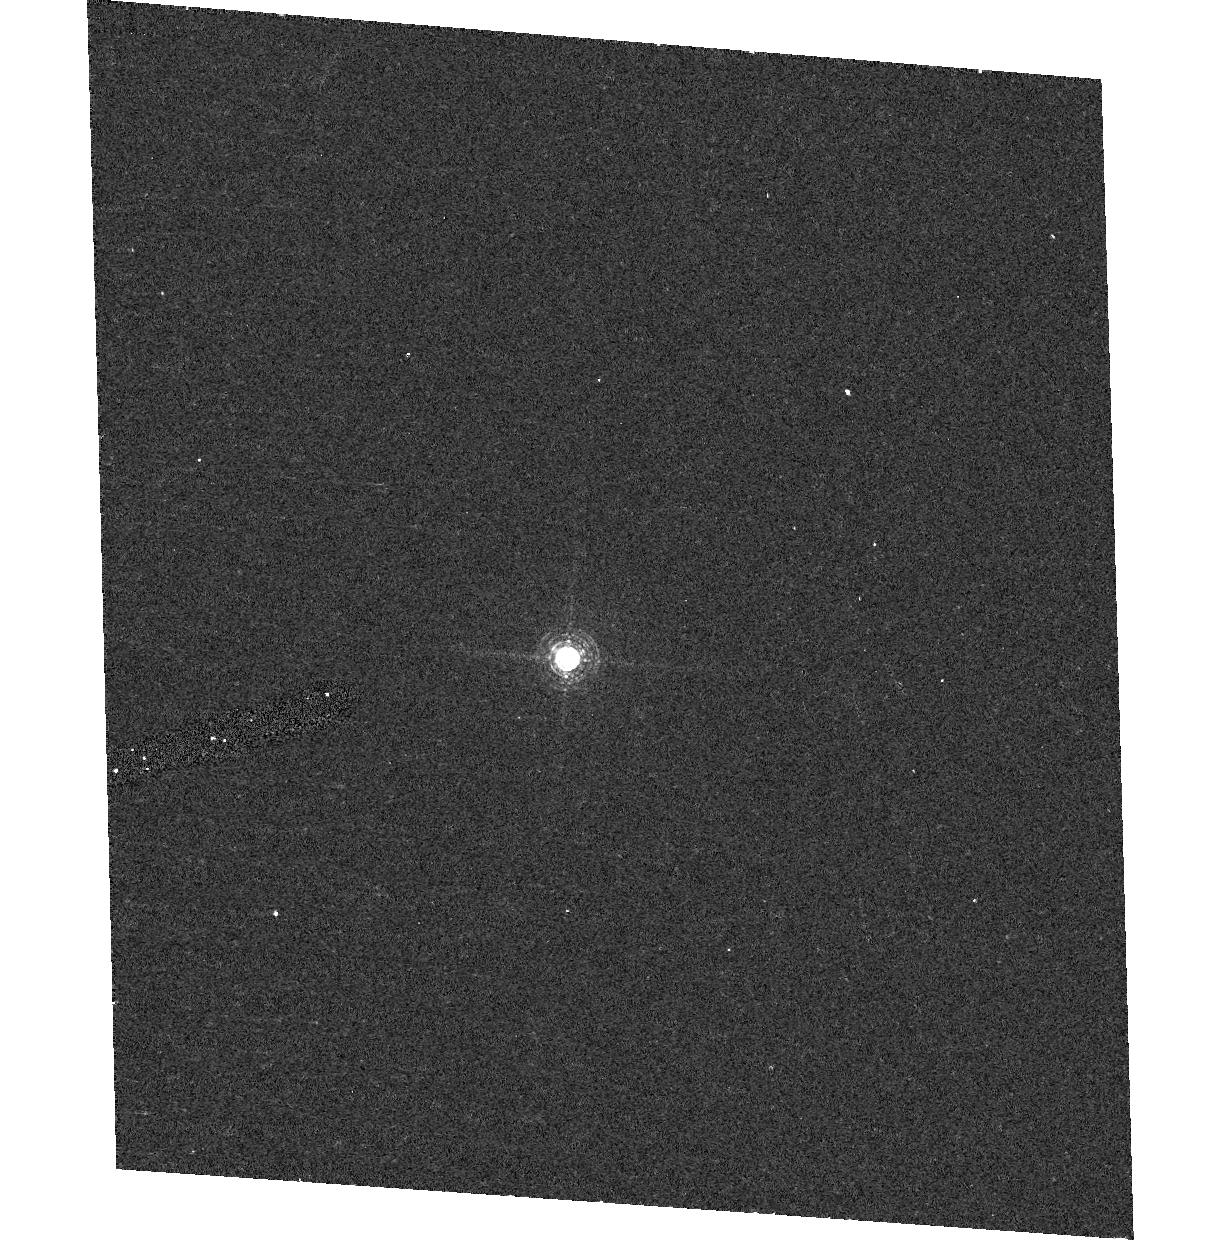
Target: GD153
Instrument: ACS/HRC
Filter: F658N
Exposure: 9 min
Observation ID: hst_10054_05_acs_hrc_f658n_j8v605

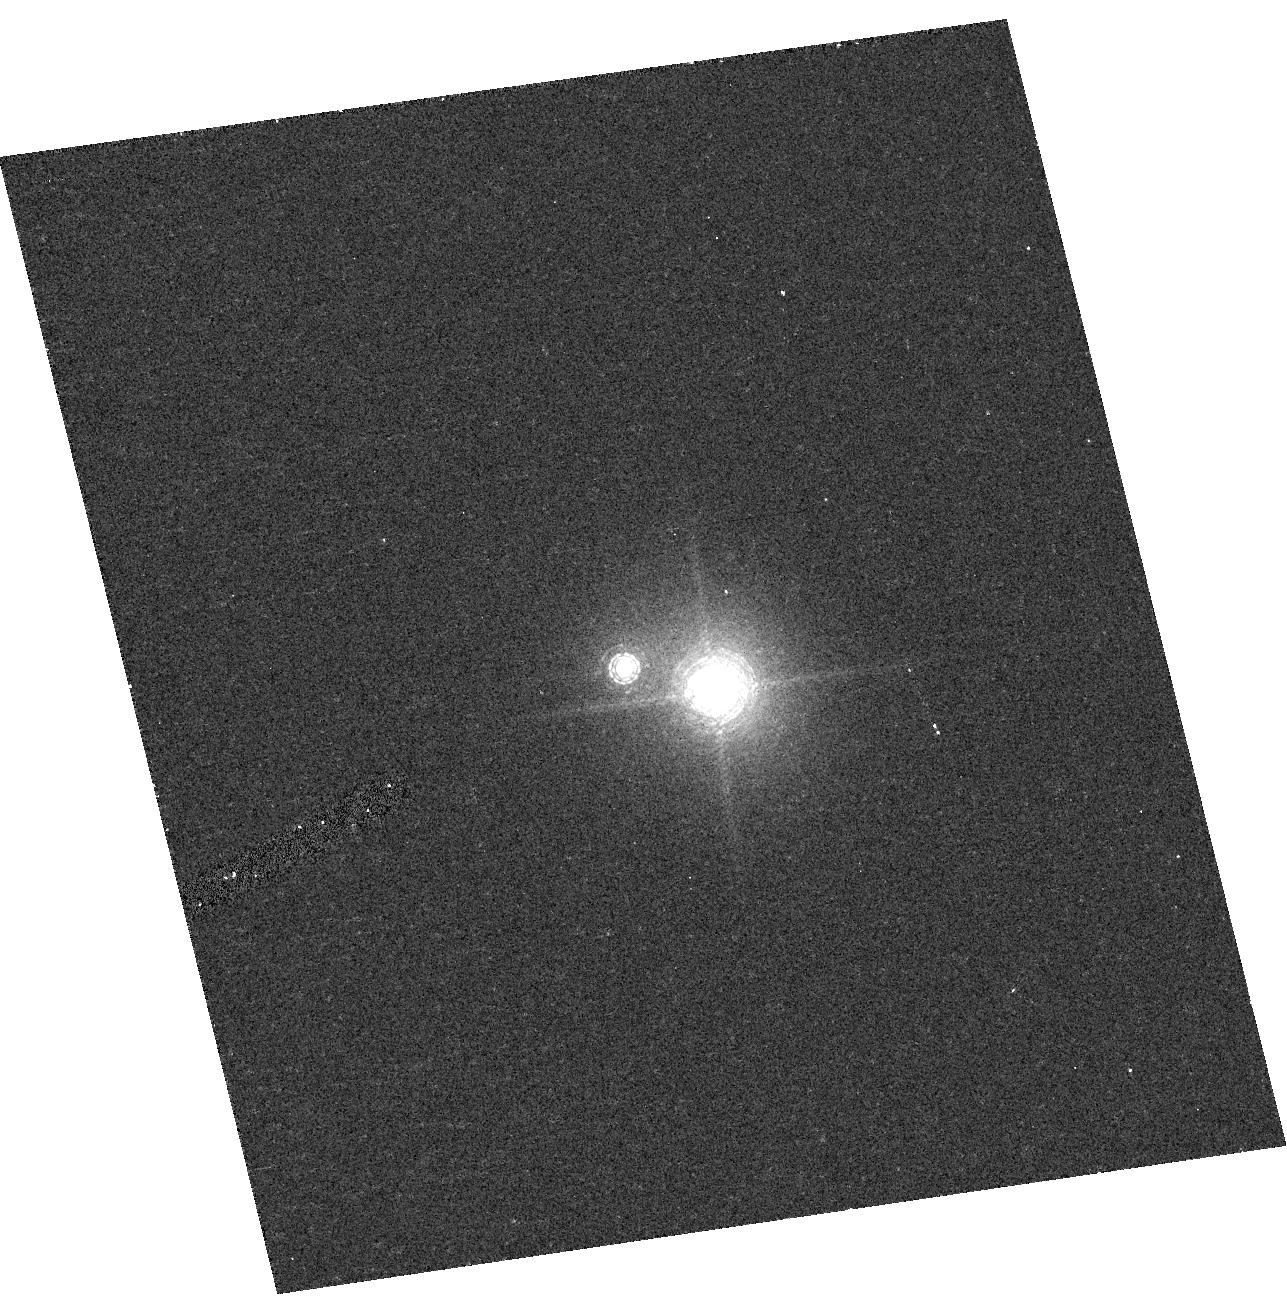
Target: HZ43
Instrument: ACS/HRC
Filter: F892N
Exposure: 8 min
Observation ID: hst_10054_07_acs_hrc_f892n_j8v607

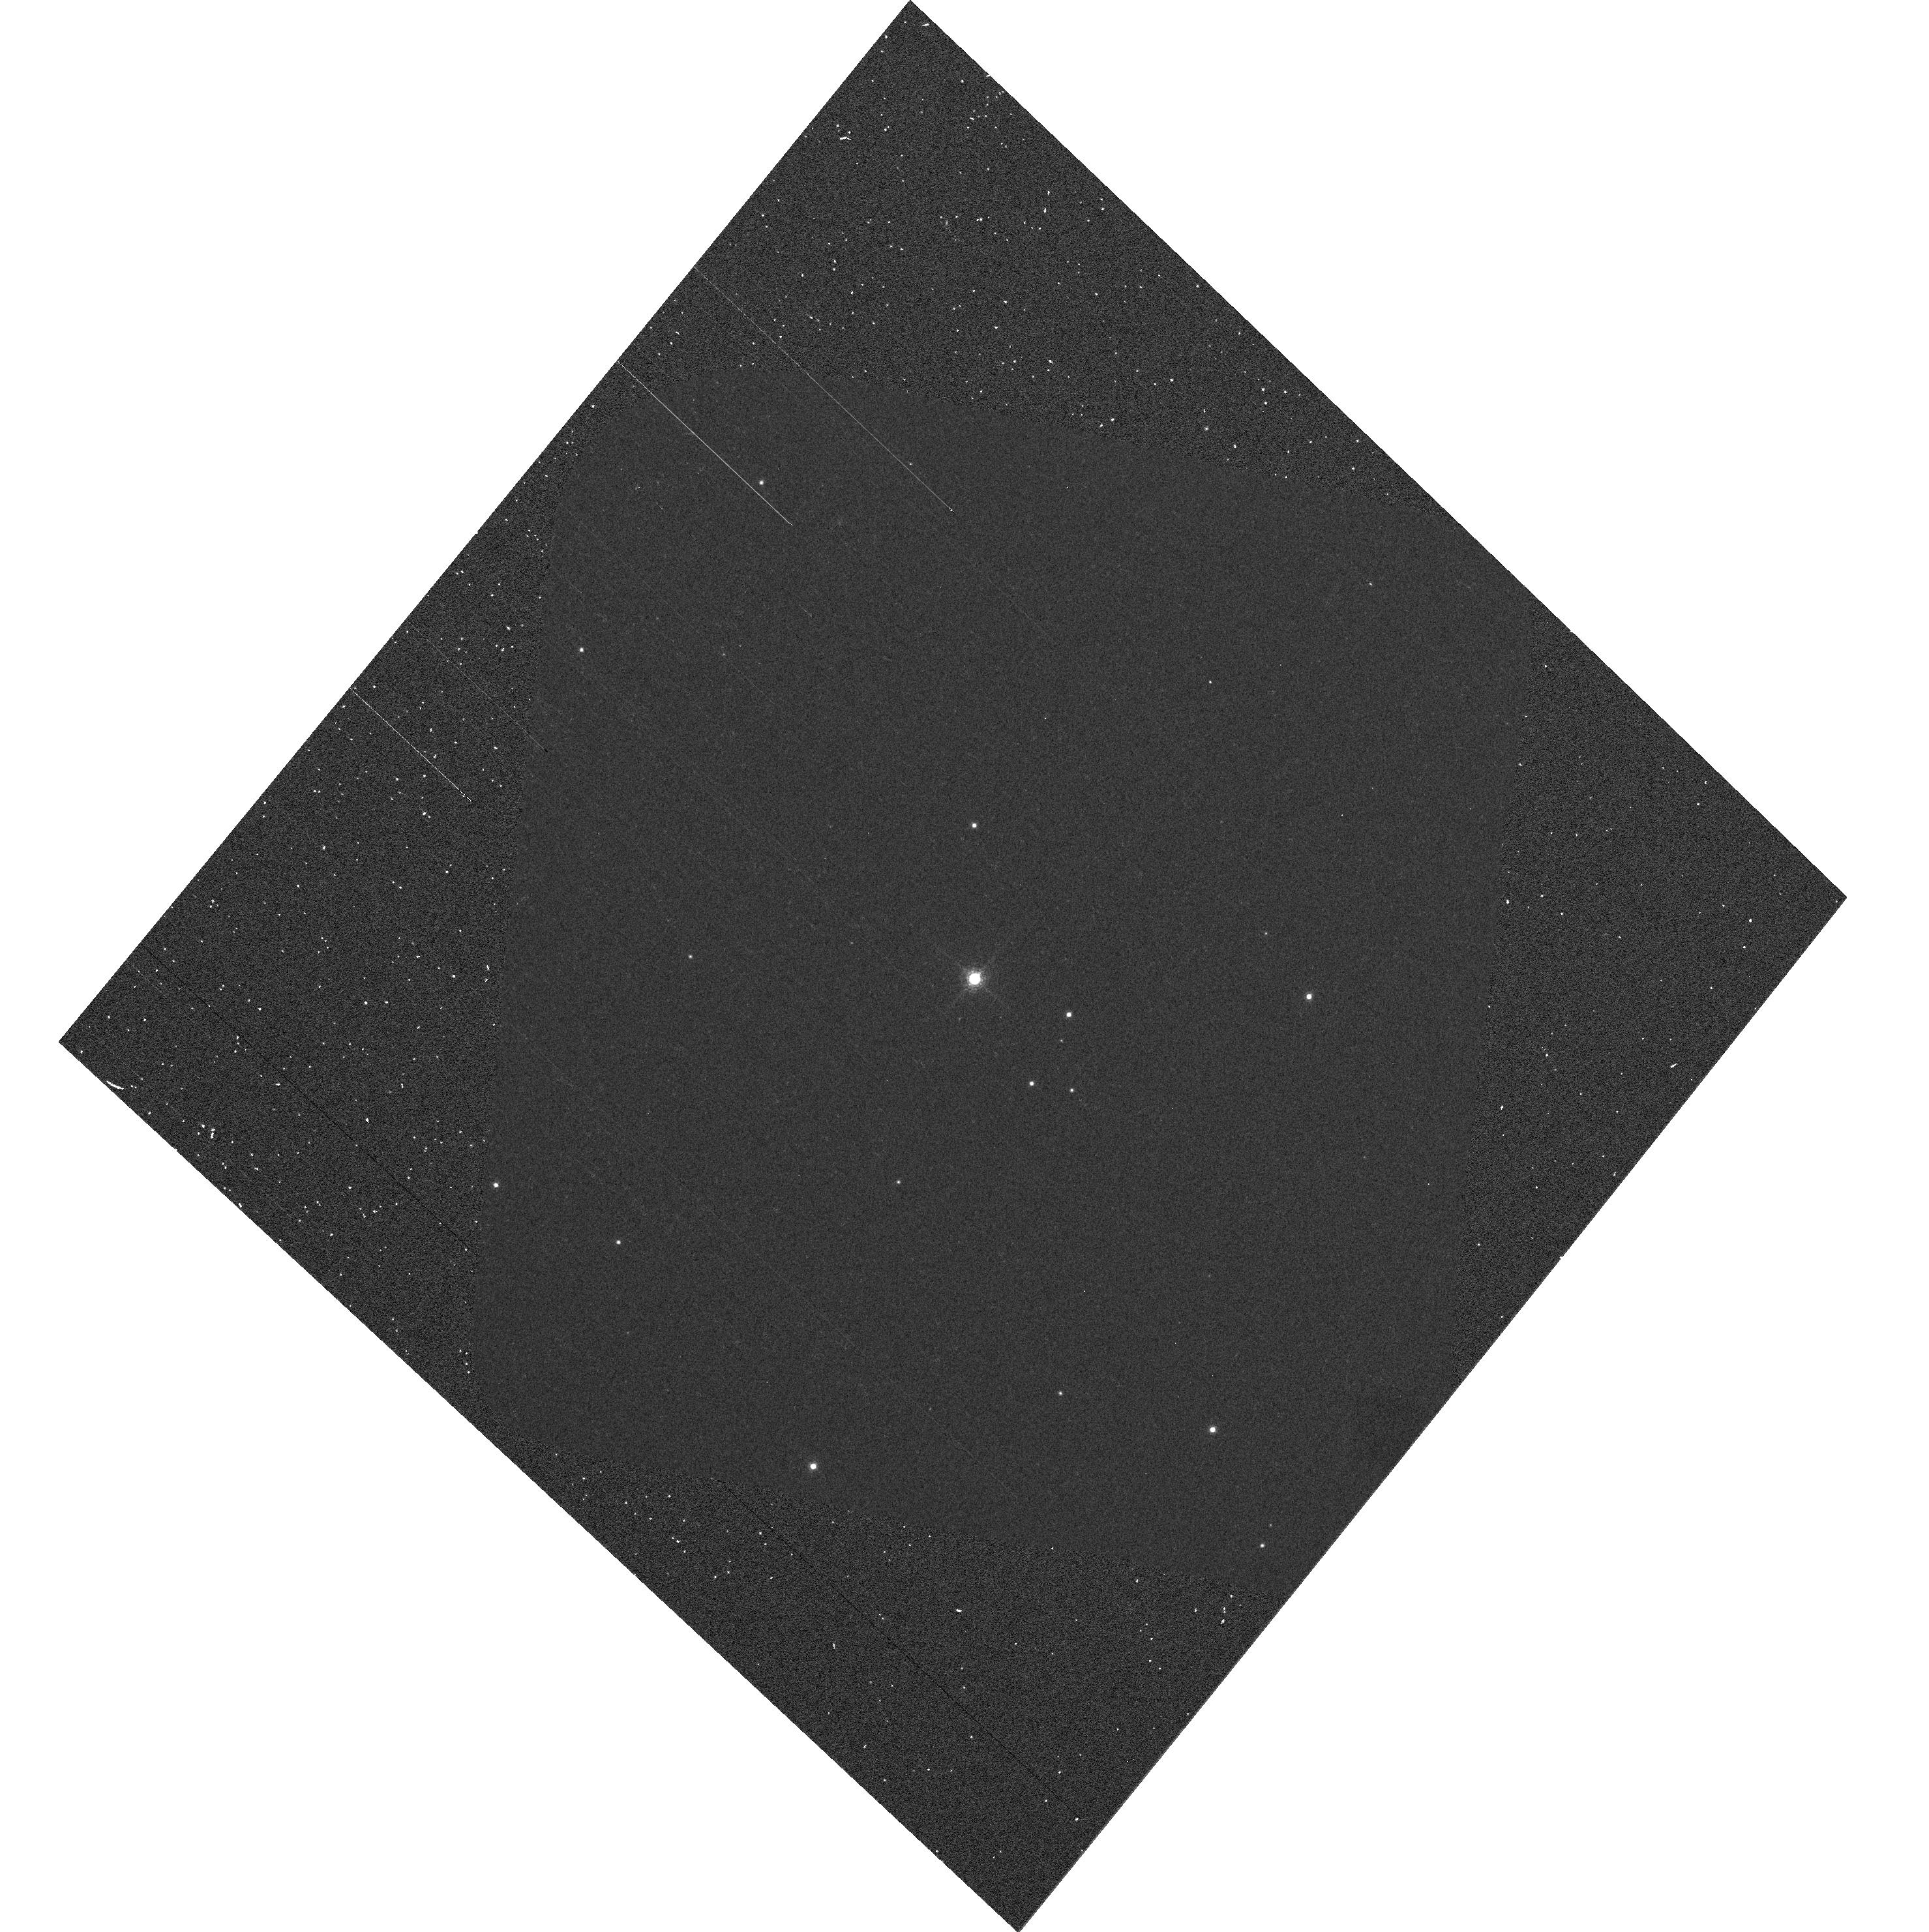
Target: G191B2B
Instrument: ACS/WFC
Filter: F892N
Exposure: 2 min
Observation ID: hst_10054_04_acs_wfc_f892n_j8v604

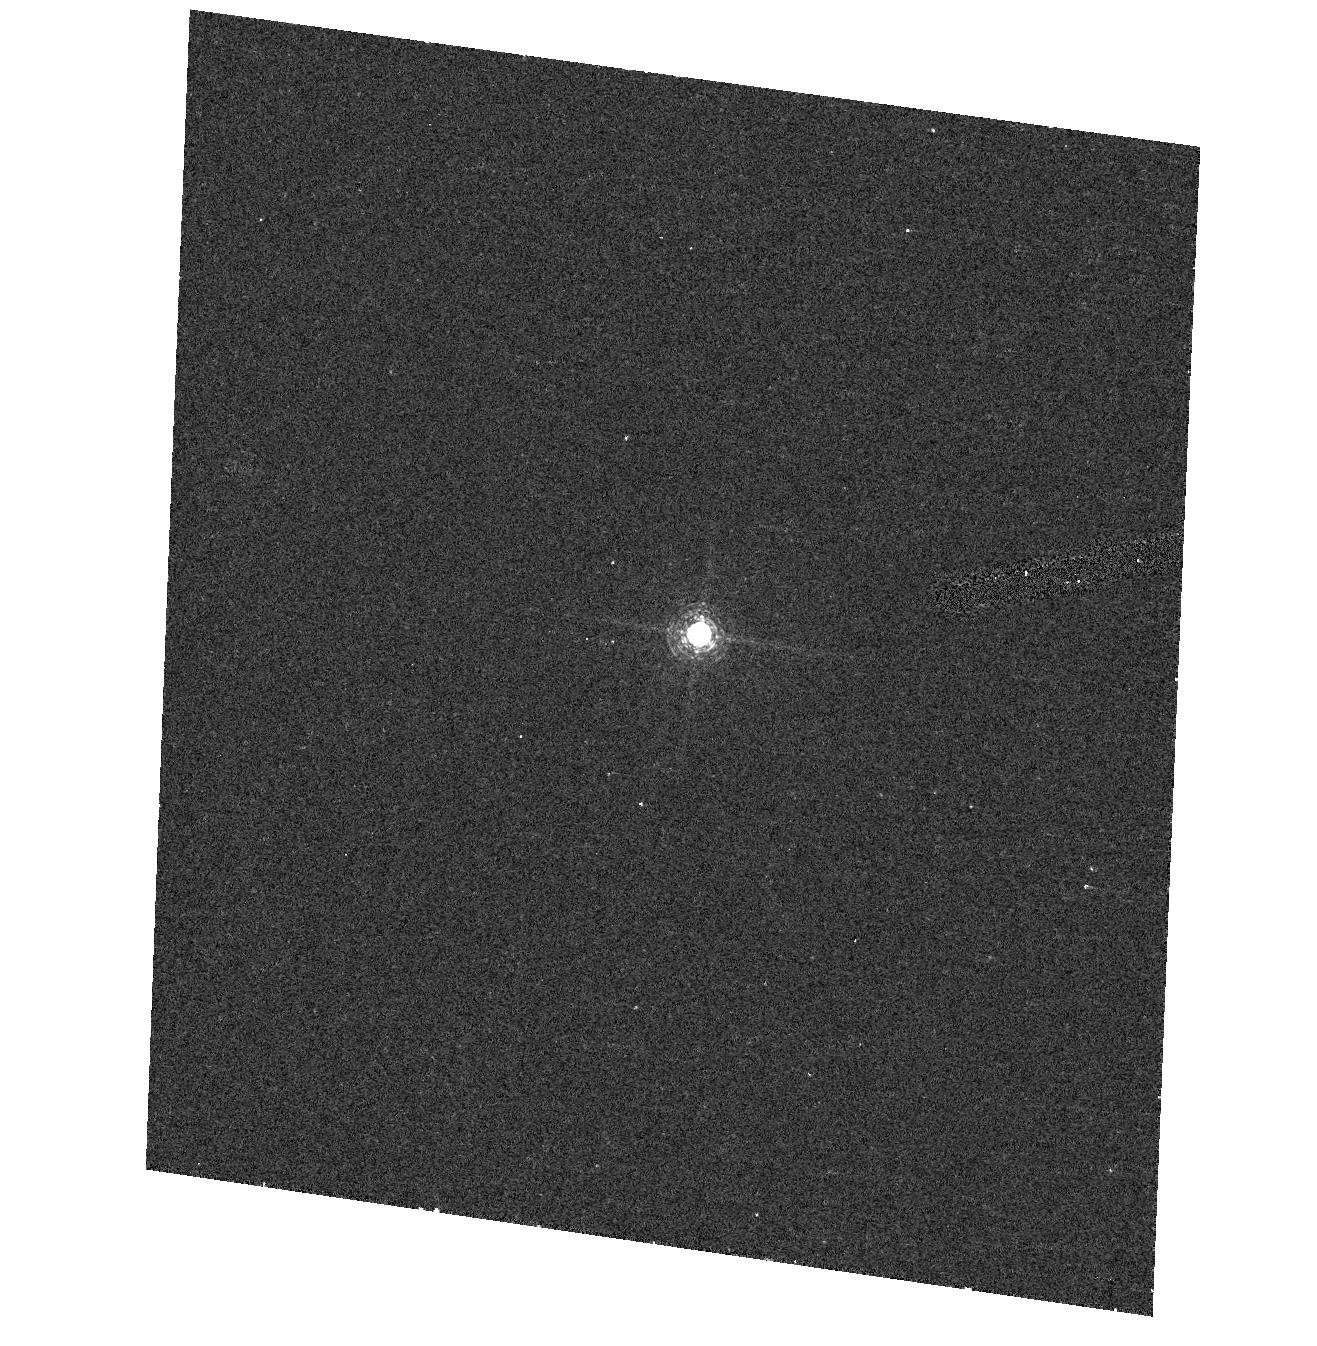
Target: GD71
Instrument: ACS/HRC
Filter: F658N
Exposure: 7 min
Observation ID: hst_10054_01_acs_hrc_f658n_j8v601

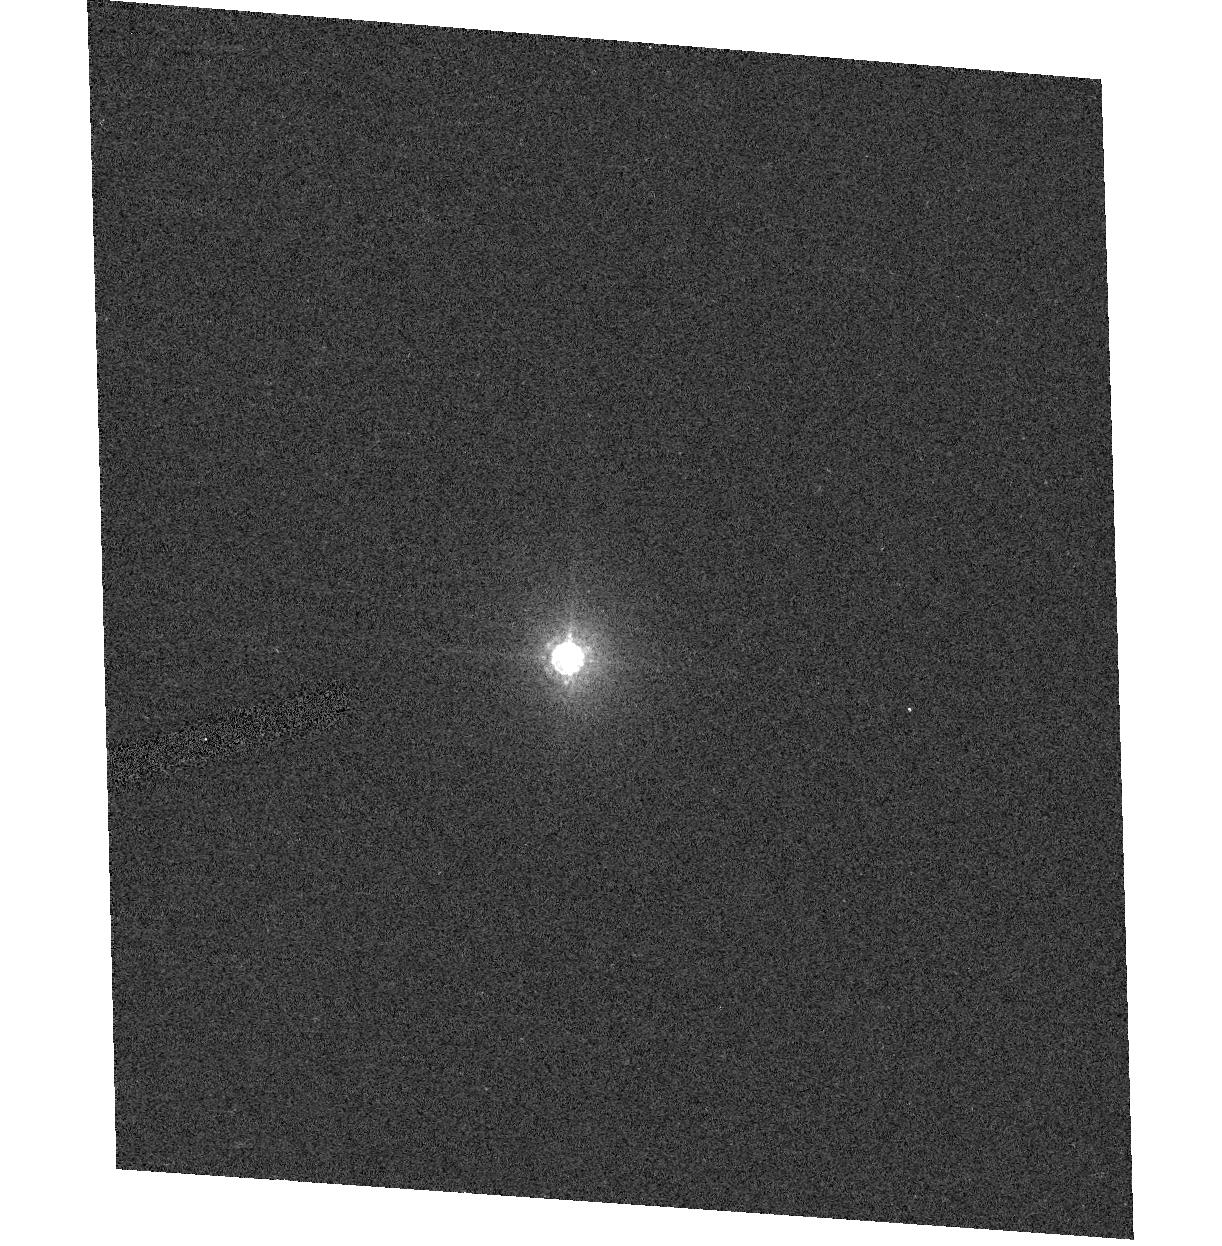
Target: GD153
Instrument: ACS/HRC
Filter: F850LP
Exposure: 2 min
Observation ID: hst_10054_05_acs_hrc_f850lp_j8v605

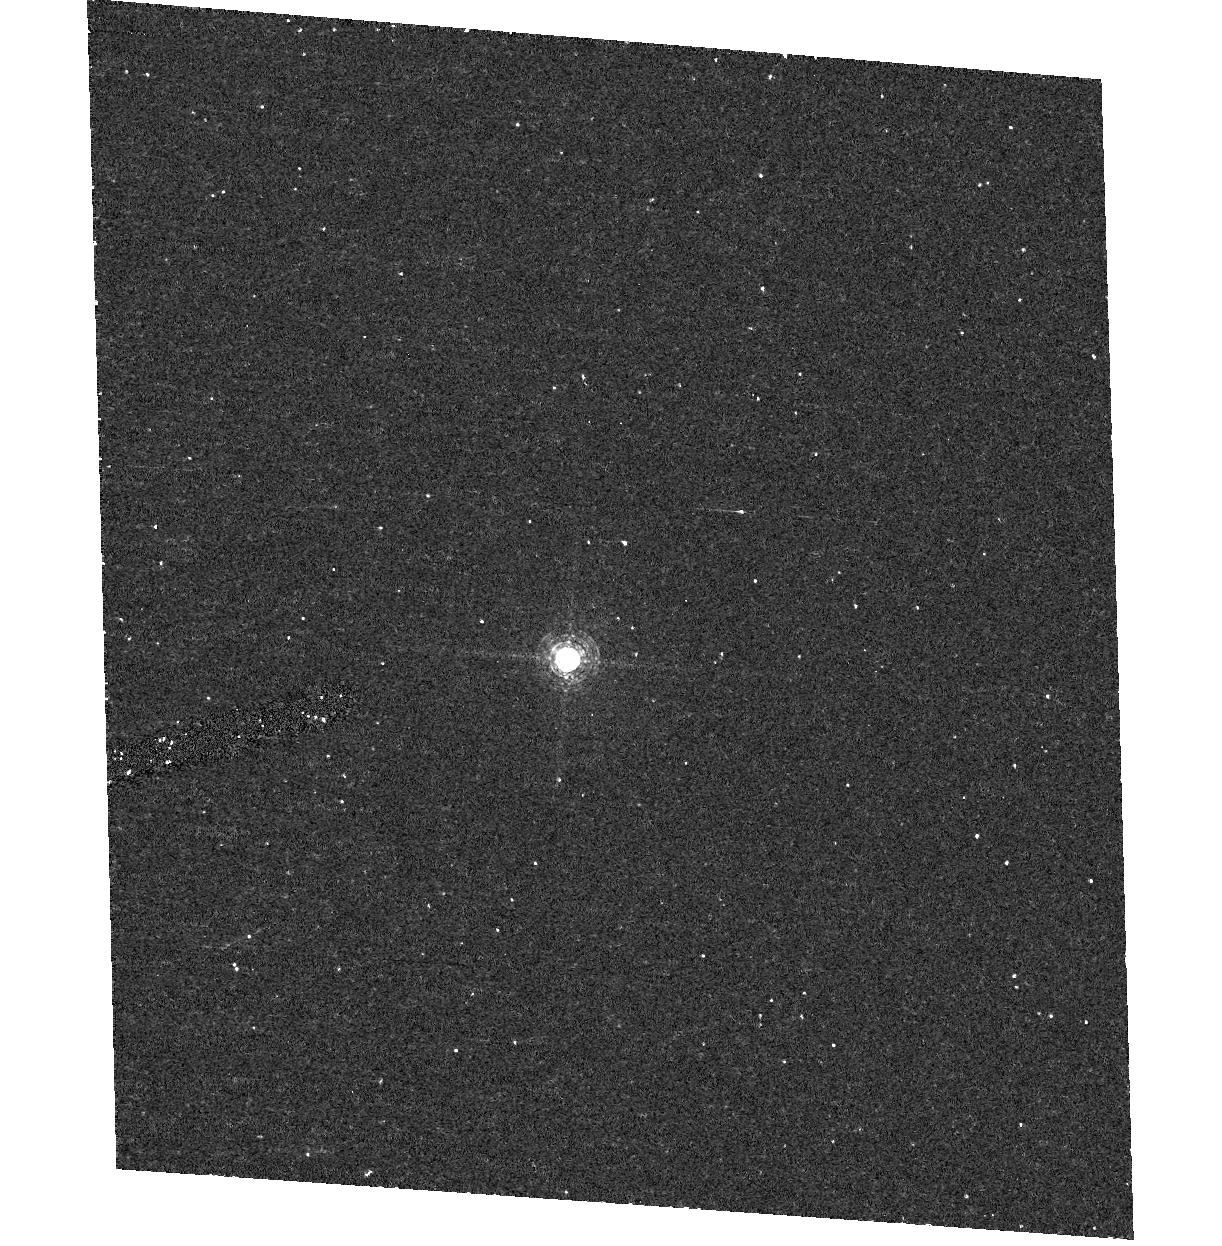
Target: GD153
Instrument: ACS/HRC
Filter: F660N
Exposure: 24 min
Observation ID: hst_10054_05_acs_hrc_f660n_j8v605

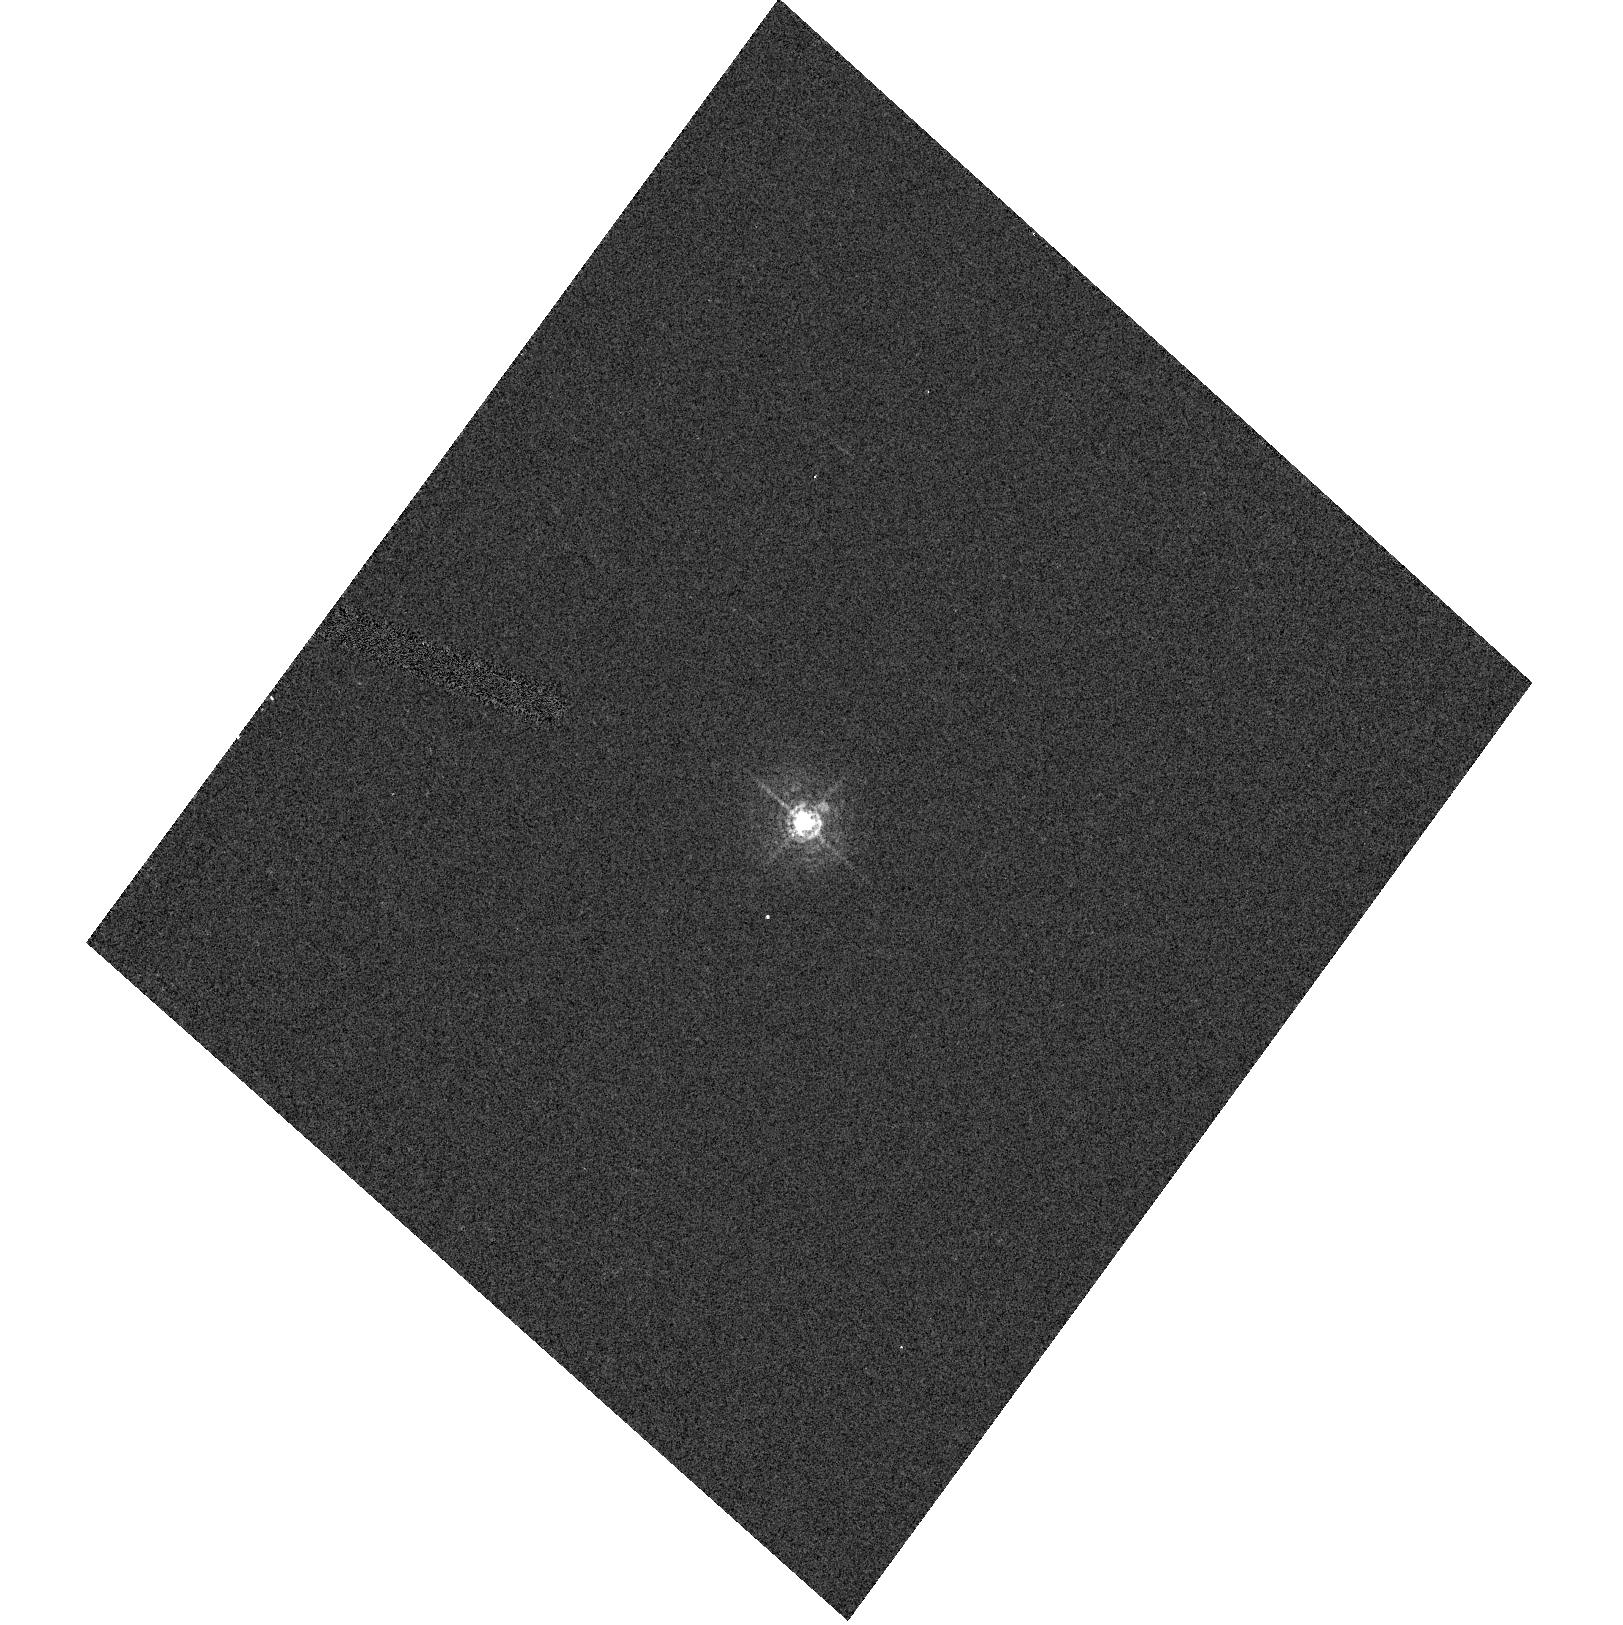
Target: G191B2B
Instrument: ACS/HRC
Filter: F344N
Exposure: 1 min
Observation ID: hst_10054_03_acs_hrc_f344n_j8v603

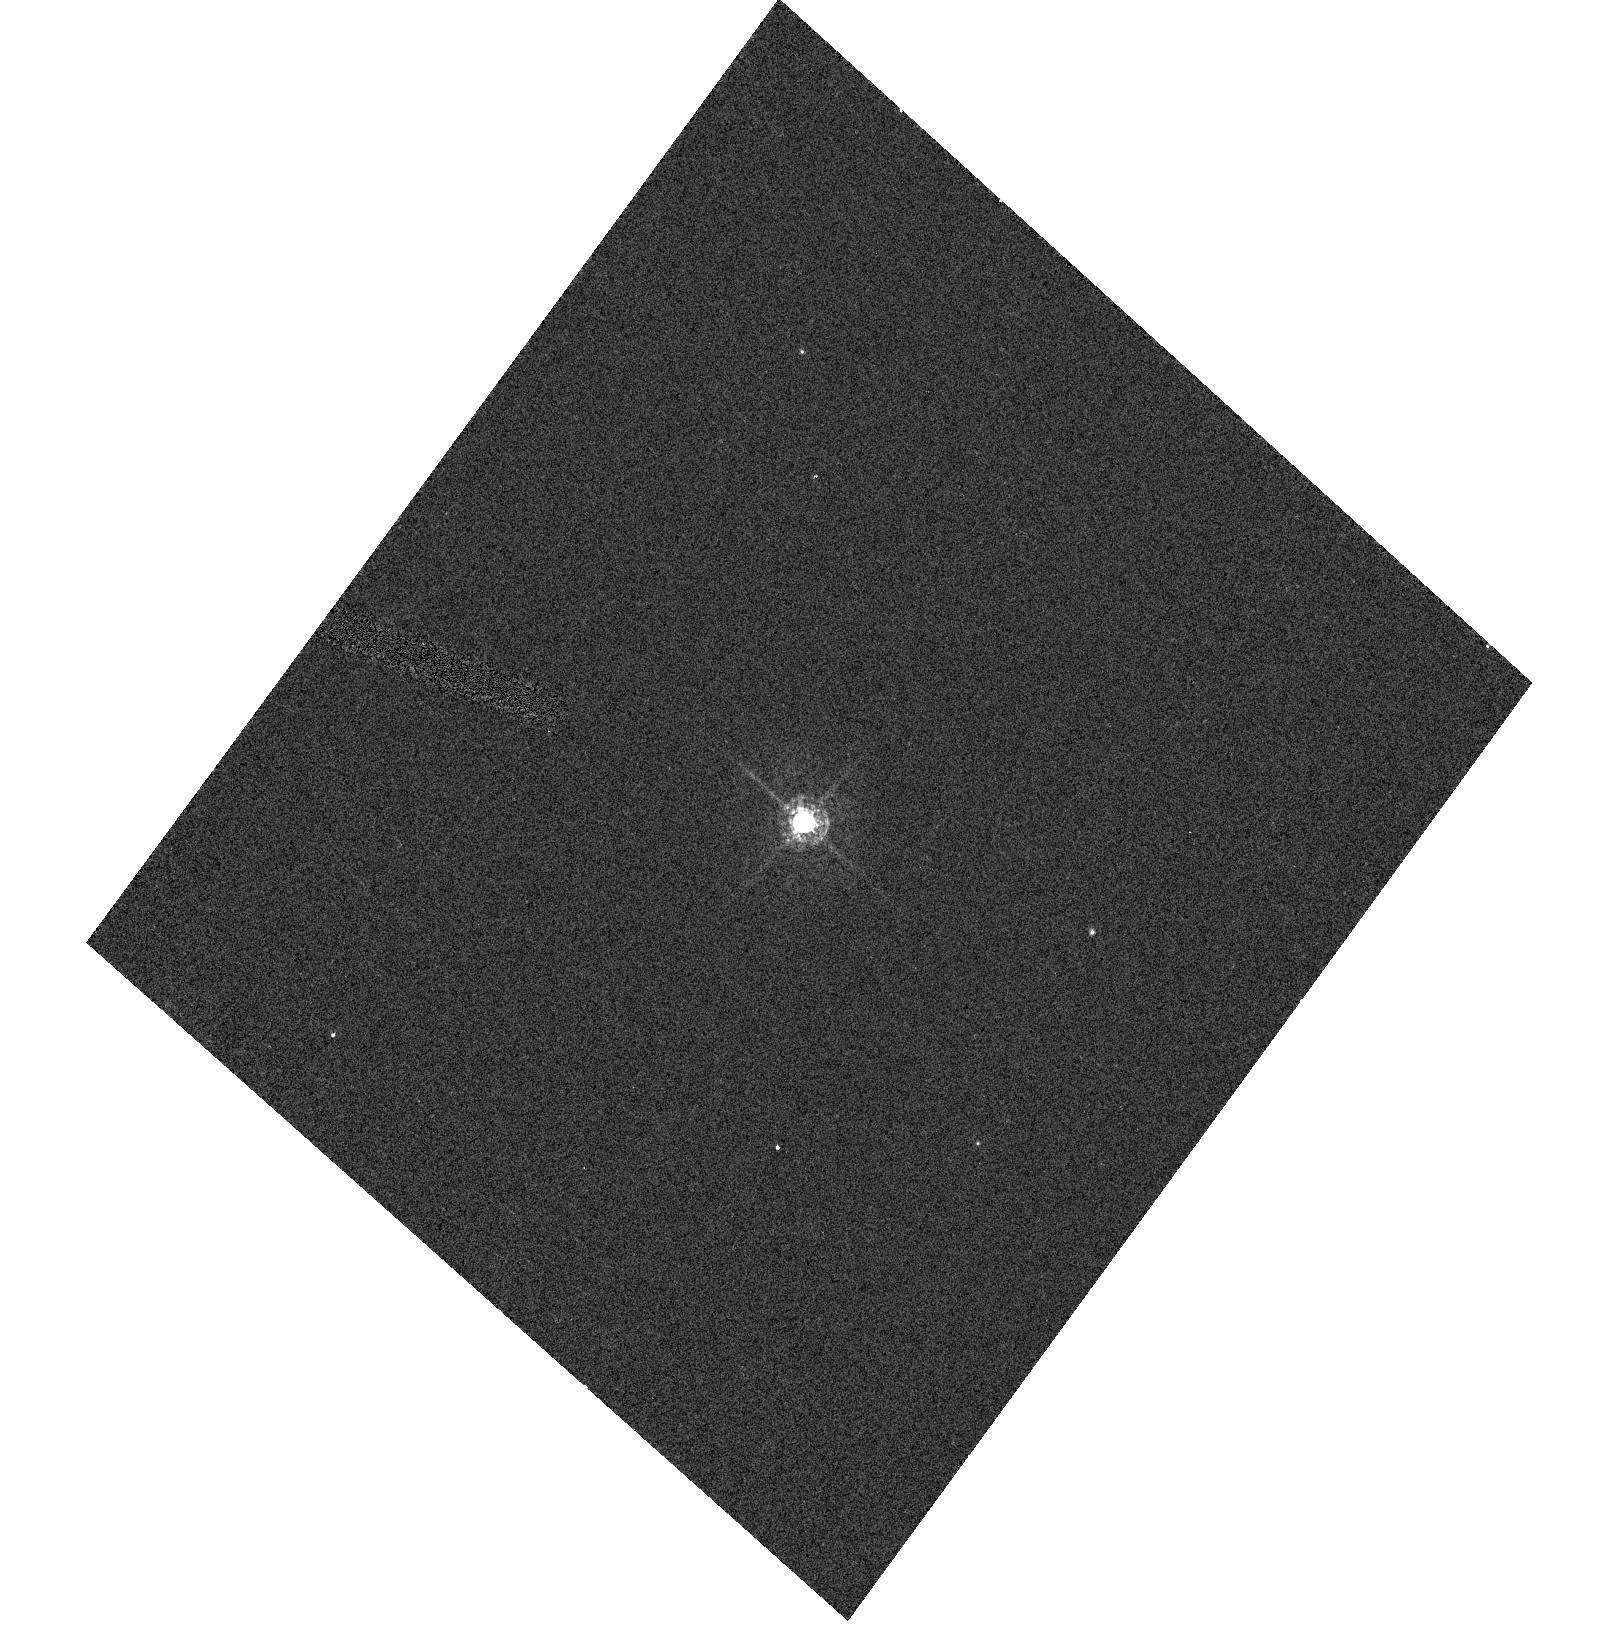
Target: G191B2B
Instrument: ACS/HRC
Filter: F502N
Exposure: 2 min
Observation ID: hst_10054_03_acs_hrc_f502n_j8v603

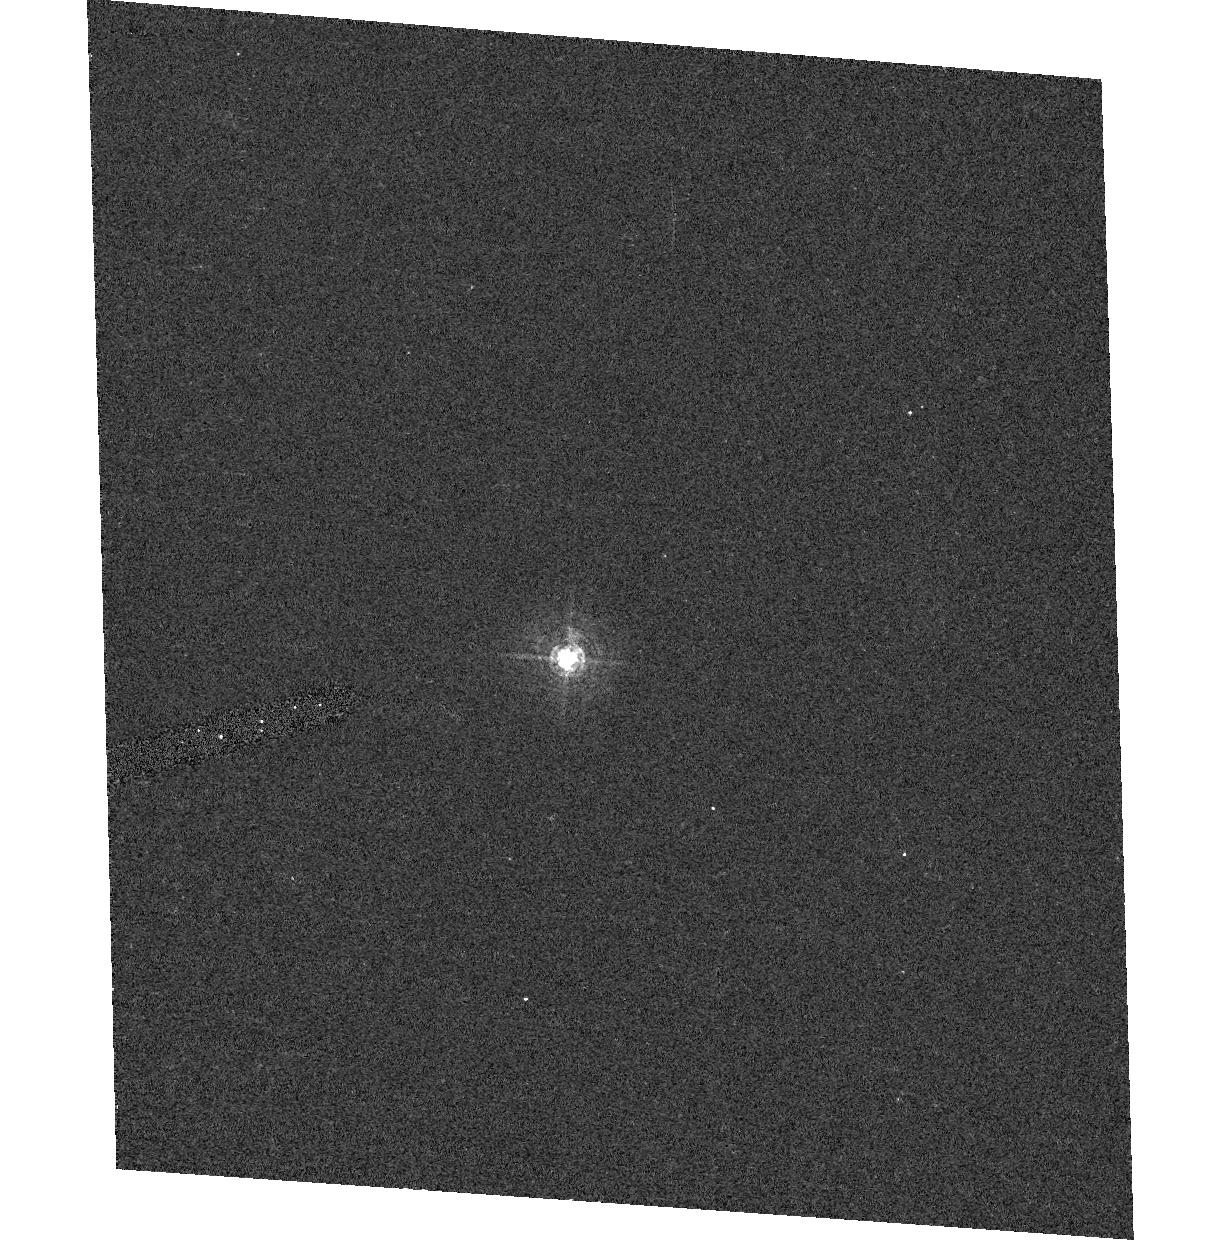
Target: GD153
Instrument: ACS/HRC
Filter: F344N
Exposure: 4 min
Observation ID: hst_10054_05_acs_hrc_f344n_j8v605

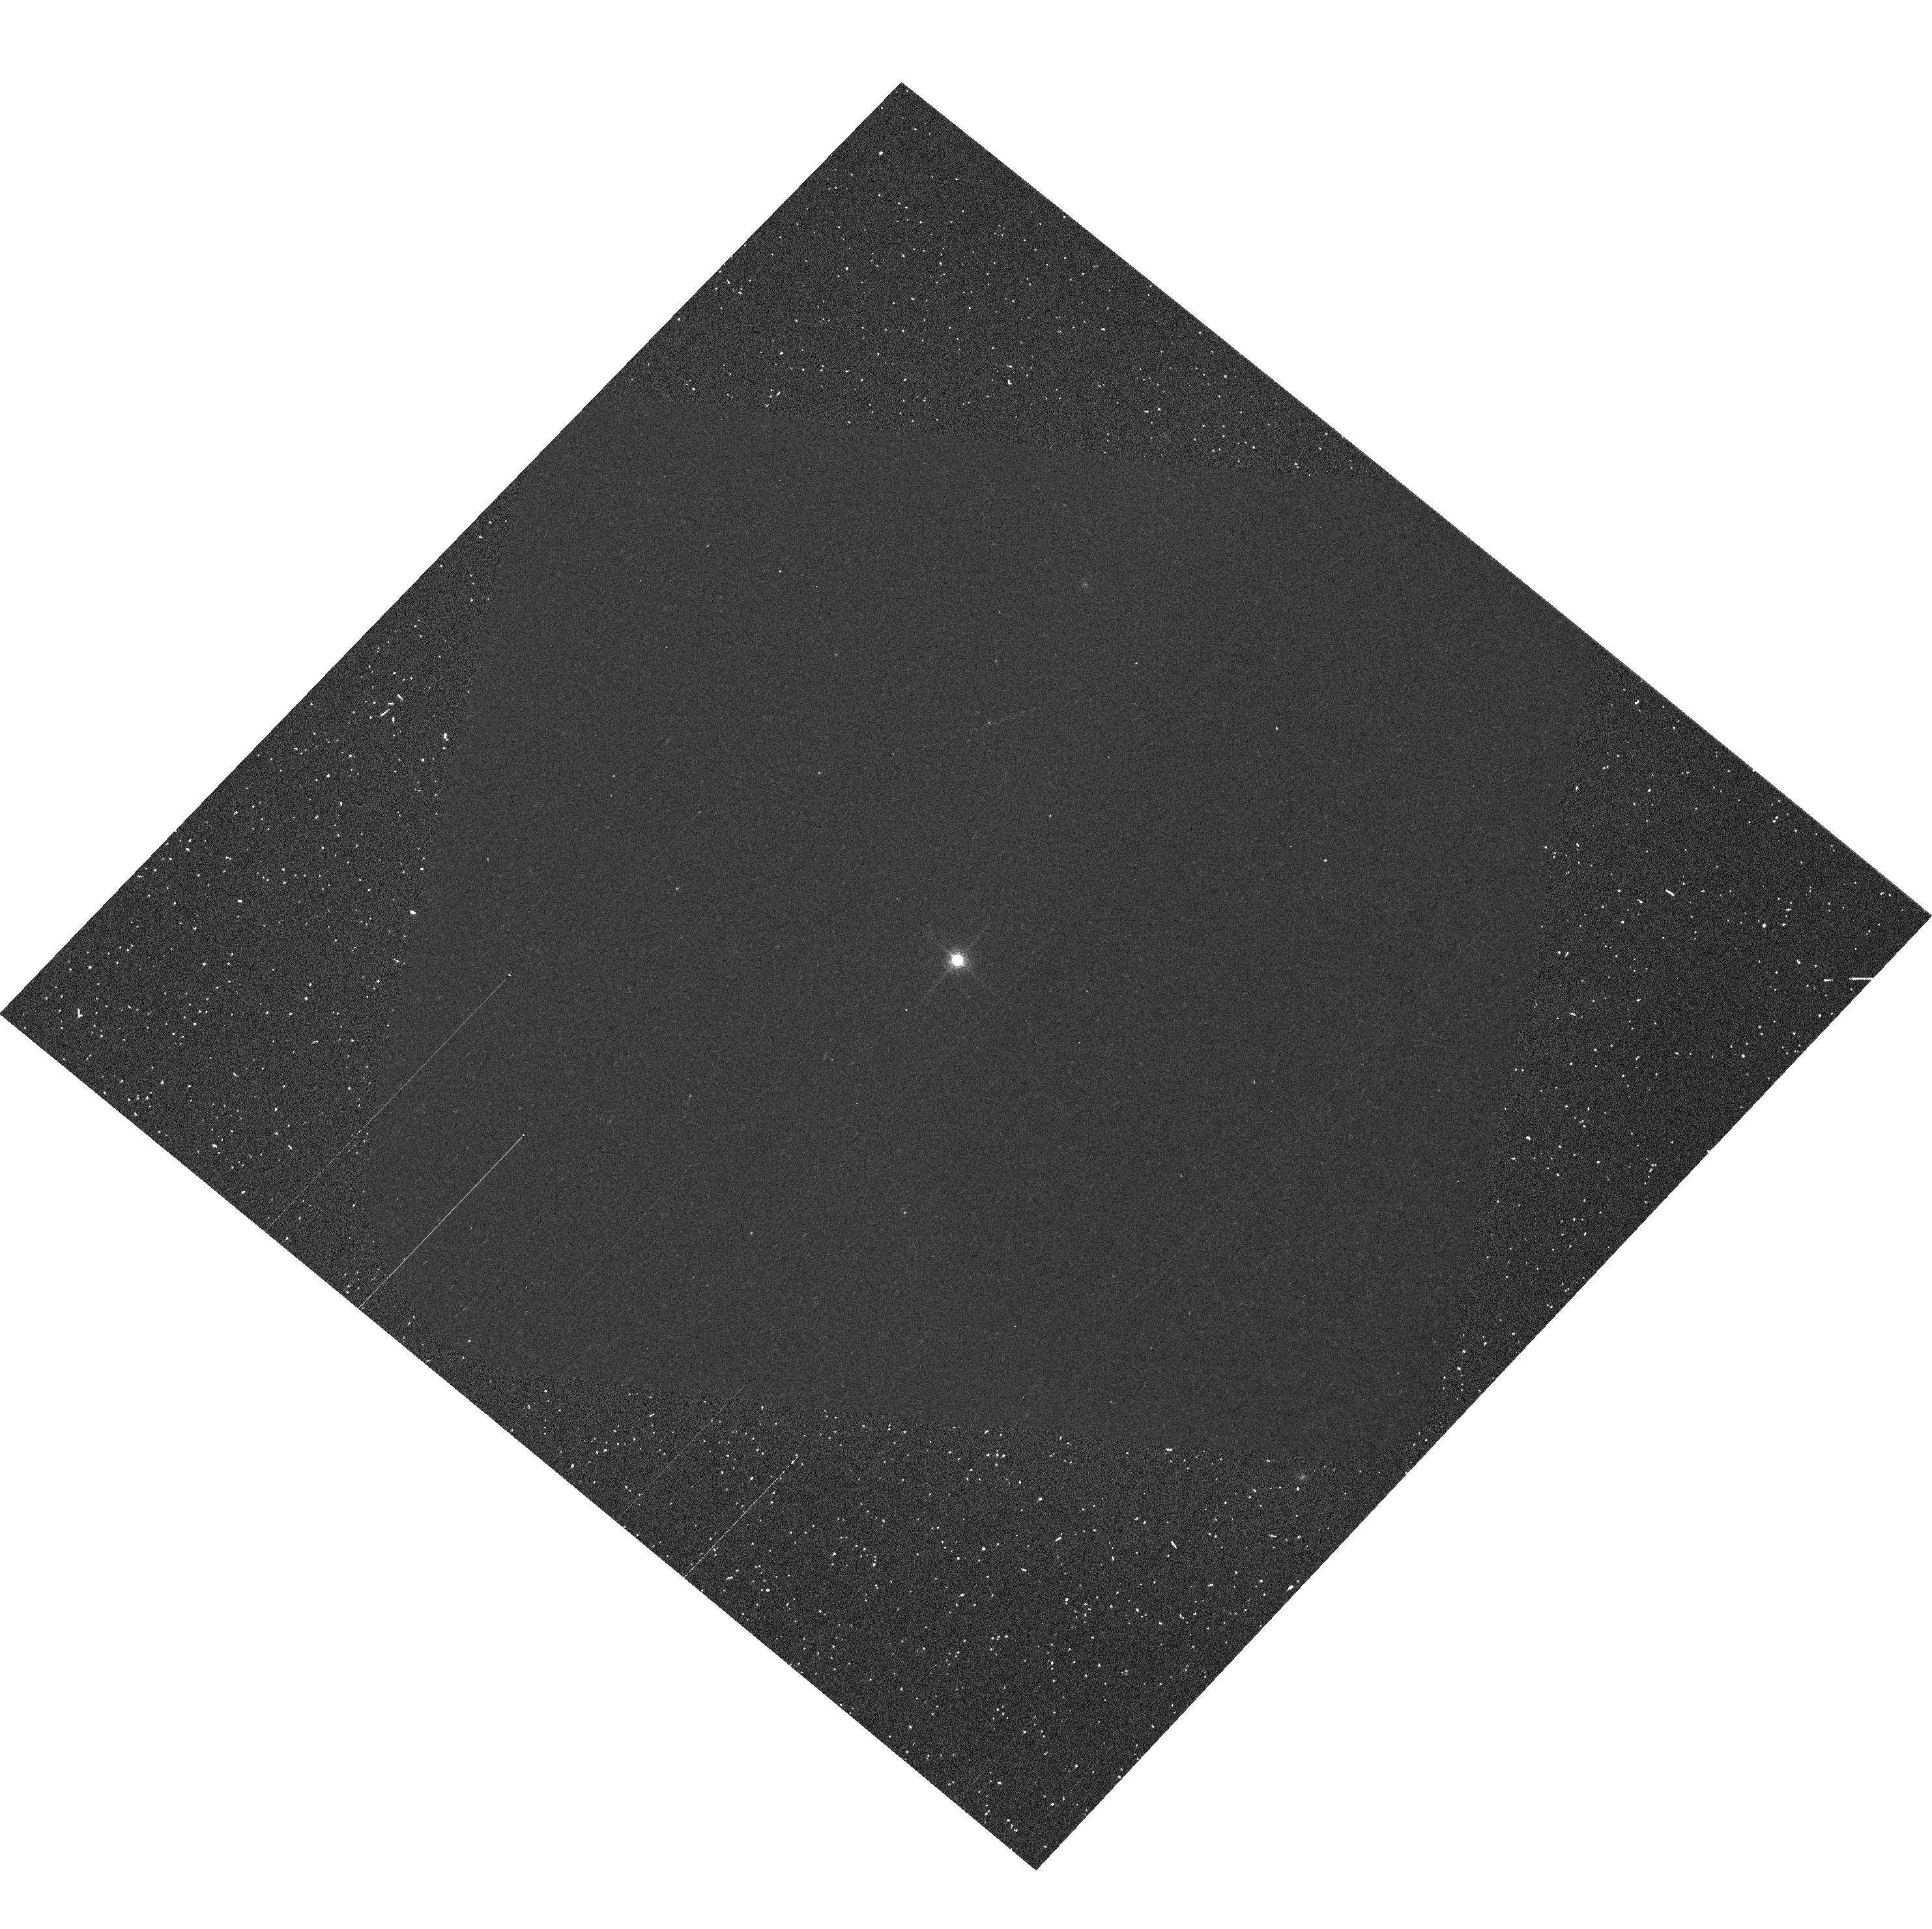
Target: GD153
Instrument: ACS/WFC
Filter: F892N
Exposure: 8 min
Observation ID: hst_10054_06_acs_wfc_f892n_j8v606

ACS photometric Stability (PI: Giavalisco, Mauro)

A set of four spectrophotometric standard stars (GD71, G191B2B, GD153, and HZ43) is observed once with ACS's WFC and HRC through all filters, except the ramp filters, to assess the sensitivity of the instrument and measure accurate photometric zero points. The stars are placed at the centre of the aperture, and two images are taken through each filter. This programme is based on proposals 9020 and 9654 designed for SMOV and Cyce 11, and also on programme 9563 from the interim period. No RAMP filters are calibrated here. The exposure times have been calculated to reach, on average, SNR~350 in the central pixel for broad band filters.